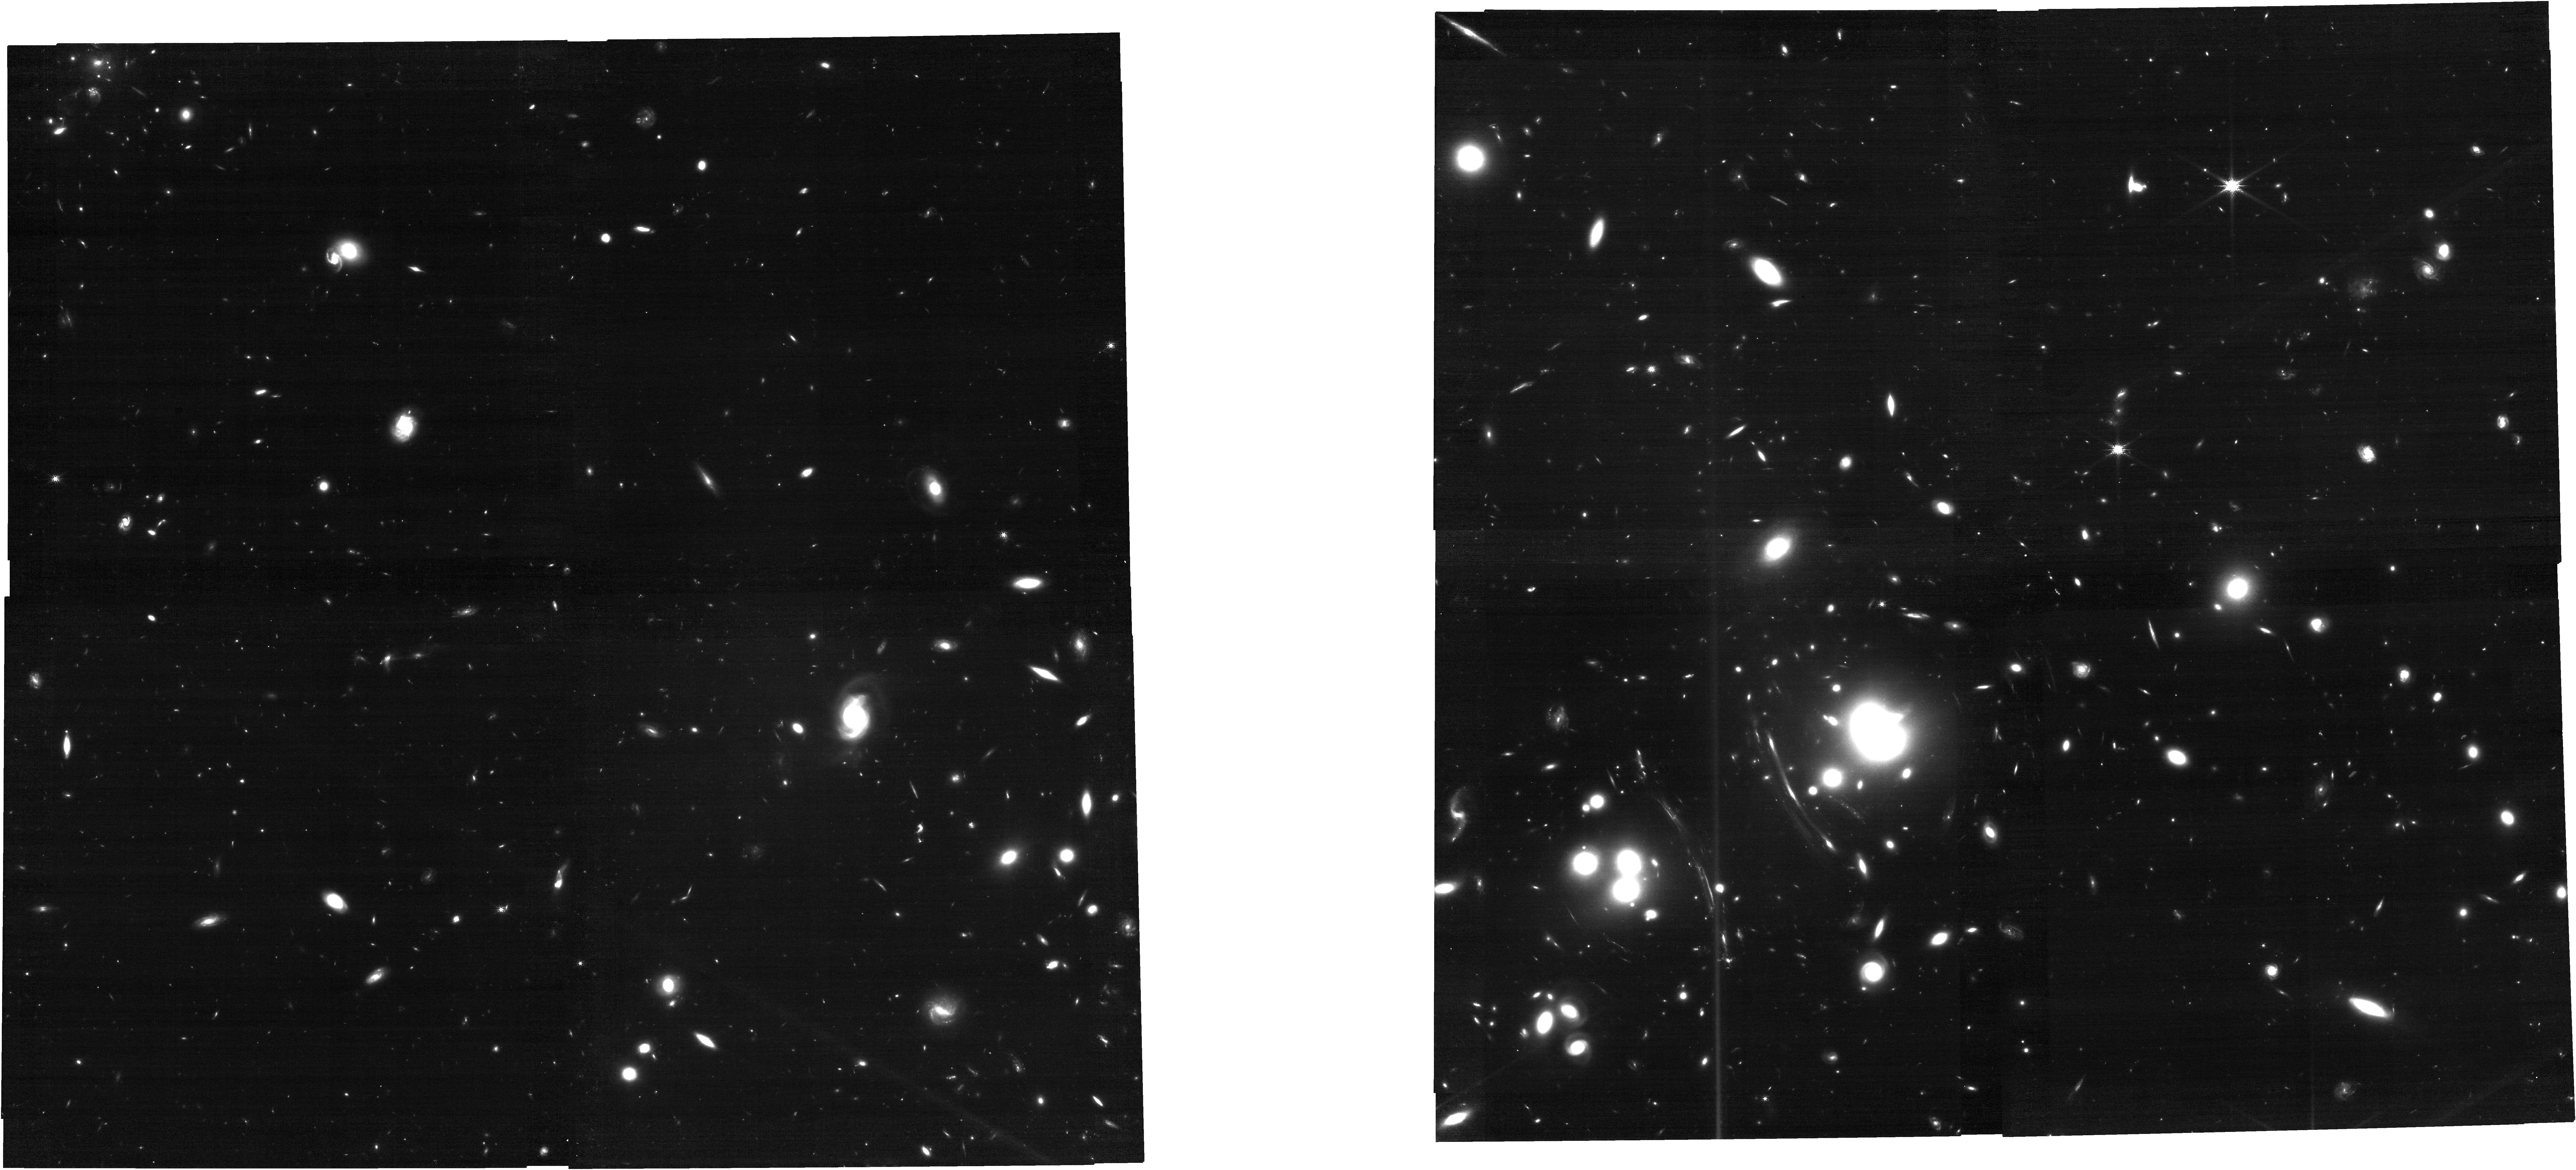
Target: SNH0pe-Repeat-TARGET
Instrument: NIRCAM
Filter: F150W
Exposure: 31 min
Observation ID: jw04744-o005_t002_nircam_clear-f150w

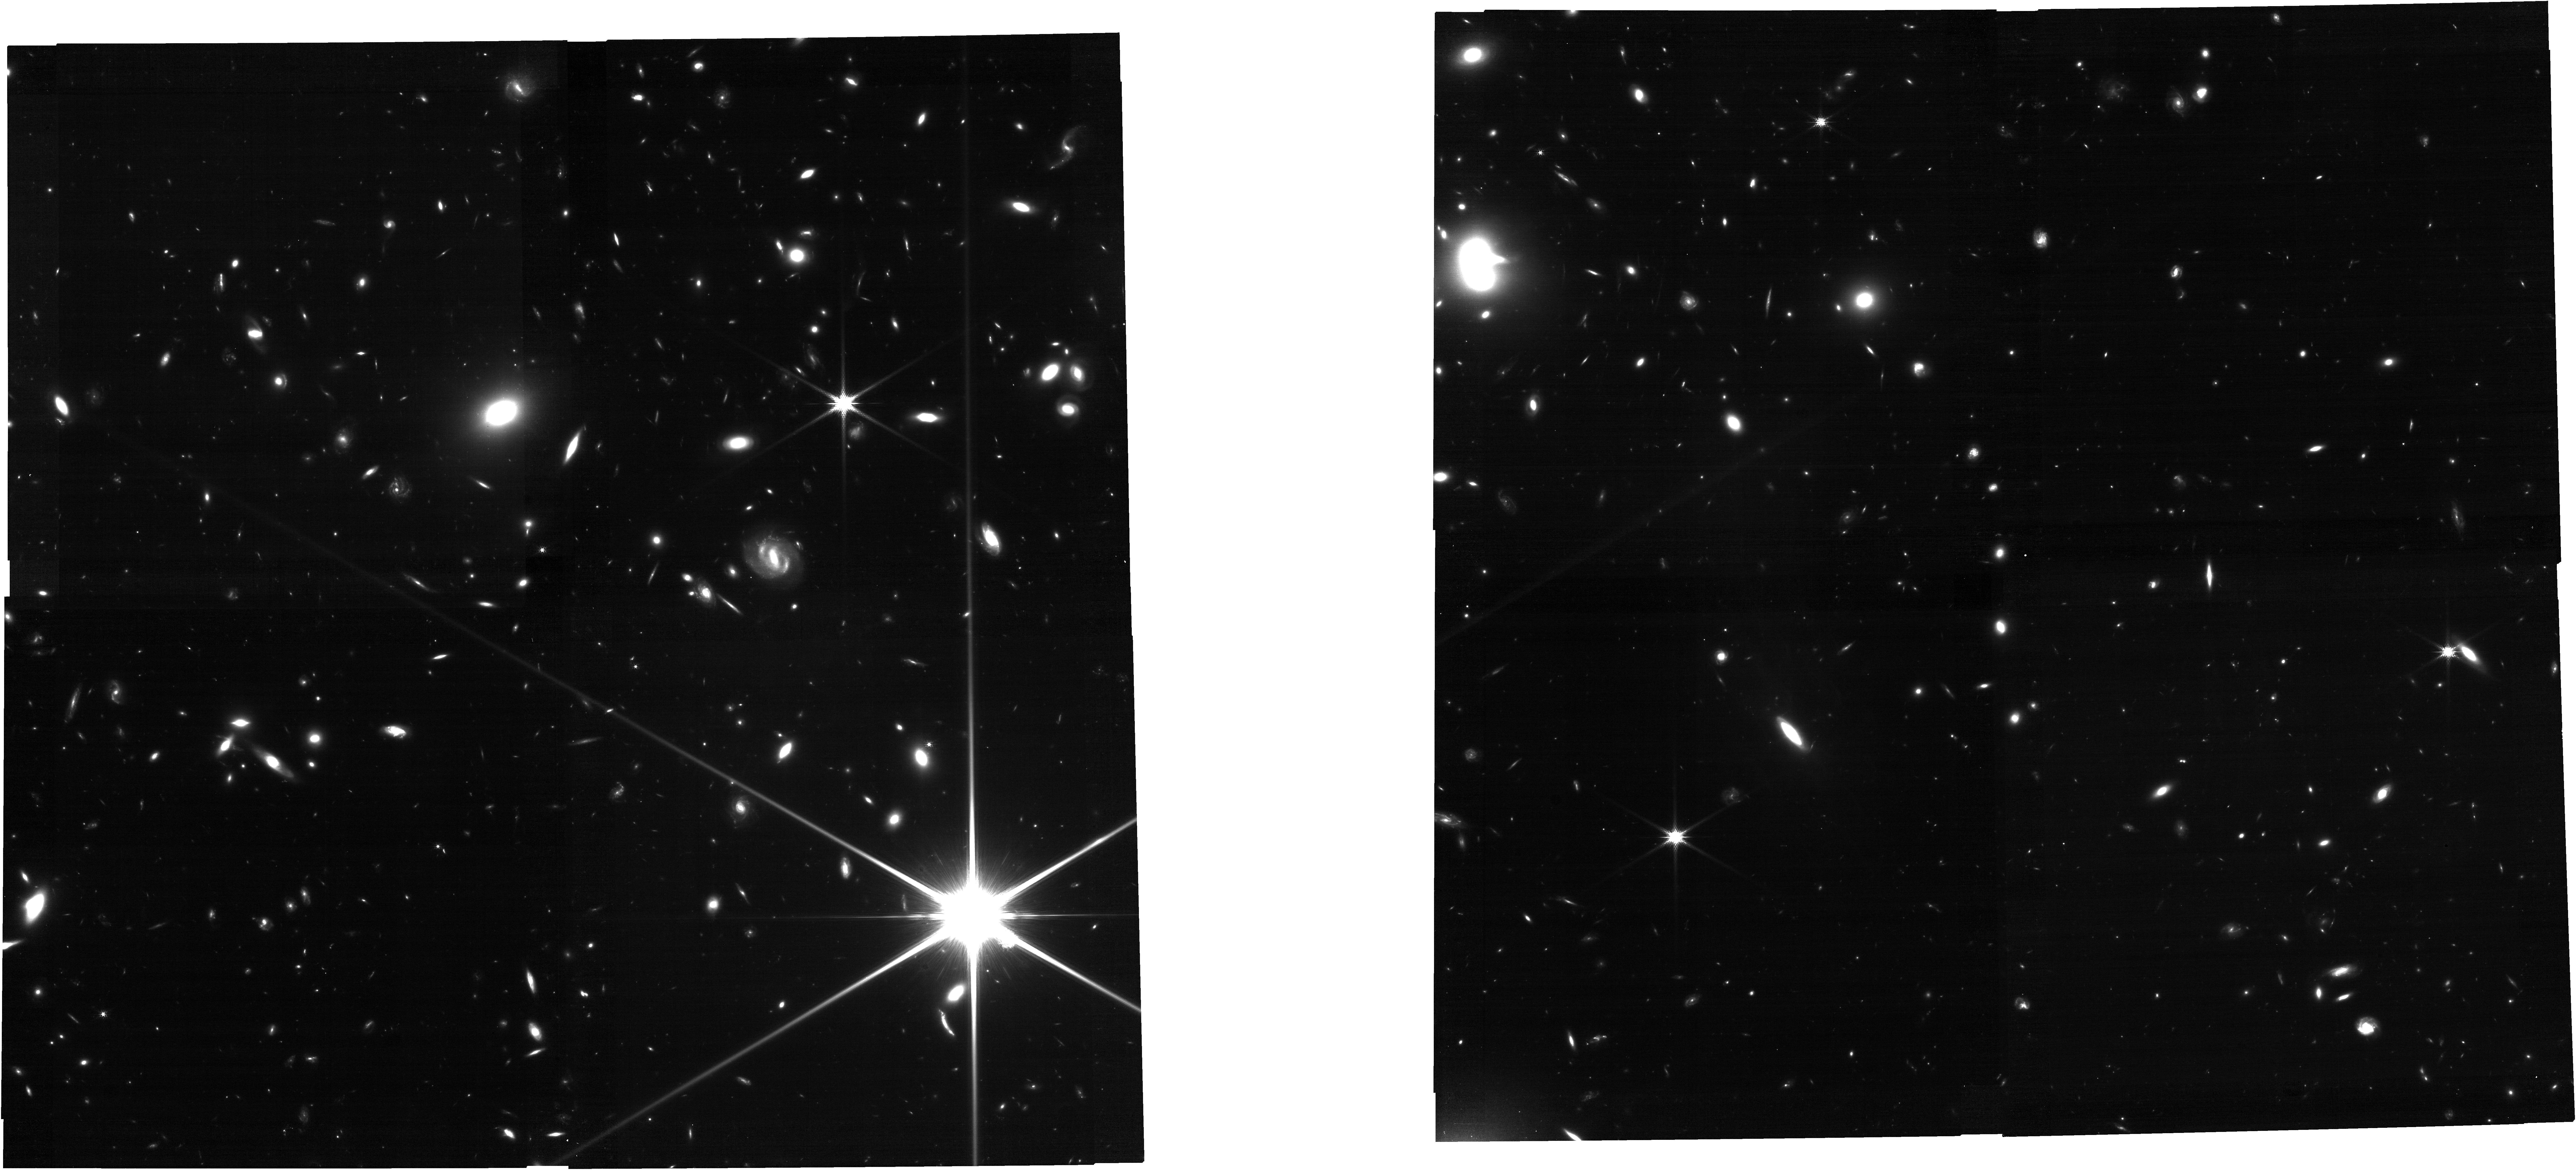
Target: PLCK-G165
Instrument: NIRCAM
Filter: F150W
Exposure: 31 min
Observation ID: jw04744-o003_t001_nircam_clear-f150w

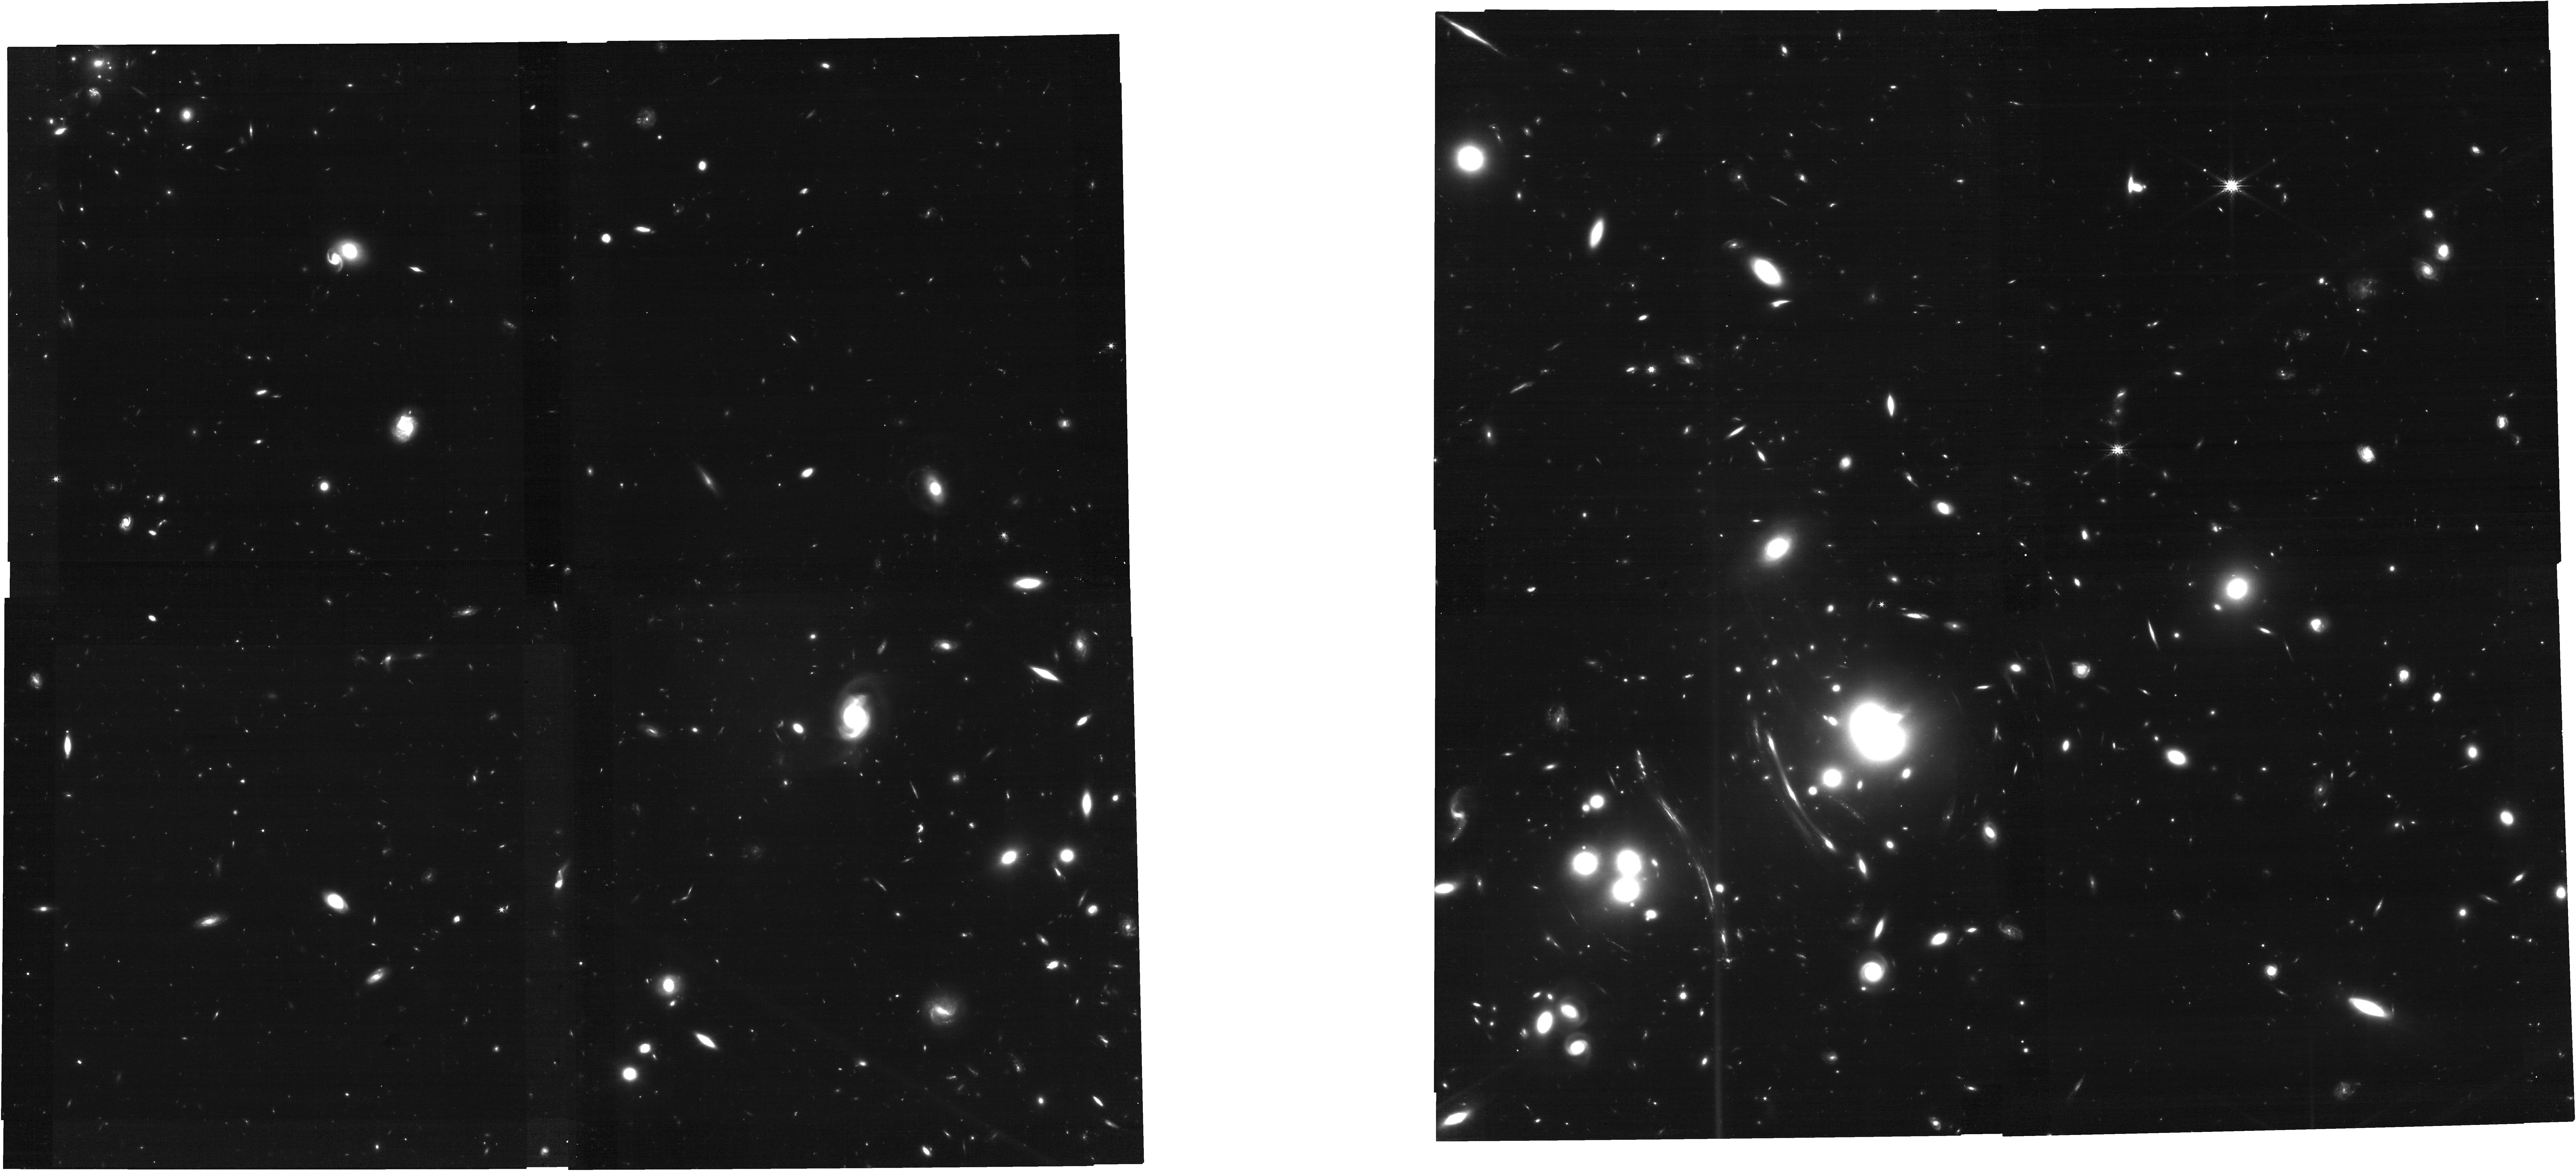
Target: SNH0pe-Repeat-TARGET
Instrument: NIRCAM
Filter: F200W
Exposure: 35 min
Observation ID: jw04744-o005_t002_nircam_clear-f200w

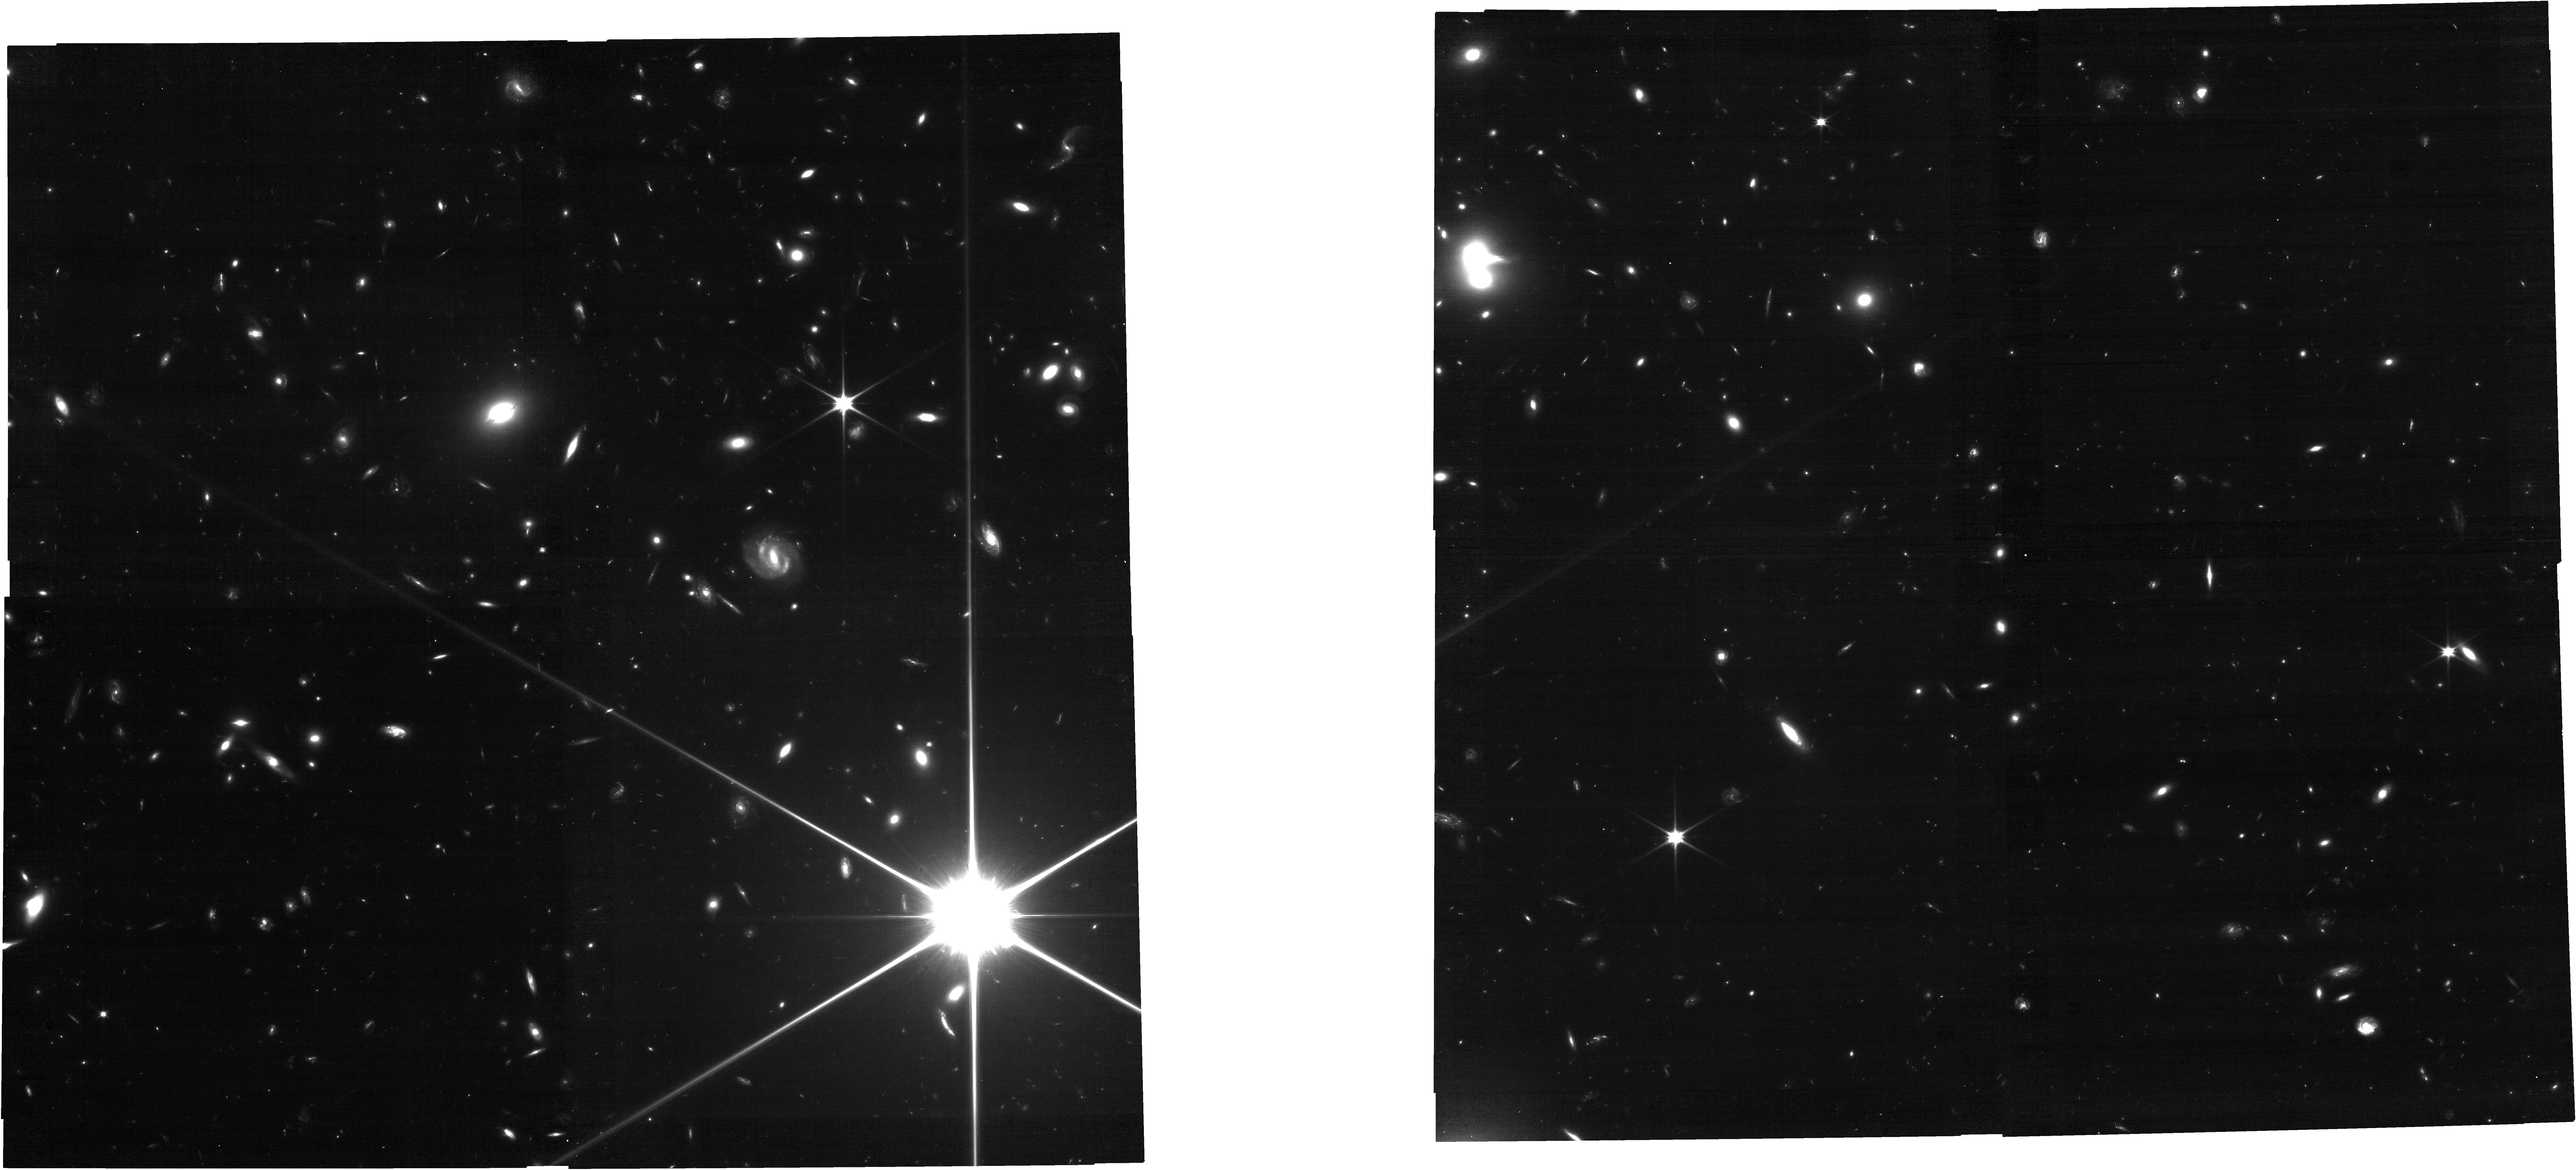
Target: PLCK-G165
Instrument: NIRCAM
Filter: F090W
Exposure: 42 min
Observation ID: jw04744-o003_t001_nircam_clear-f090w

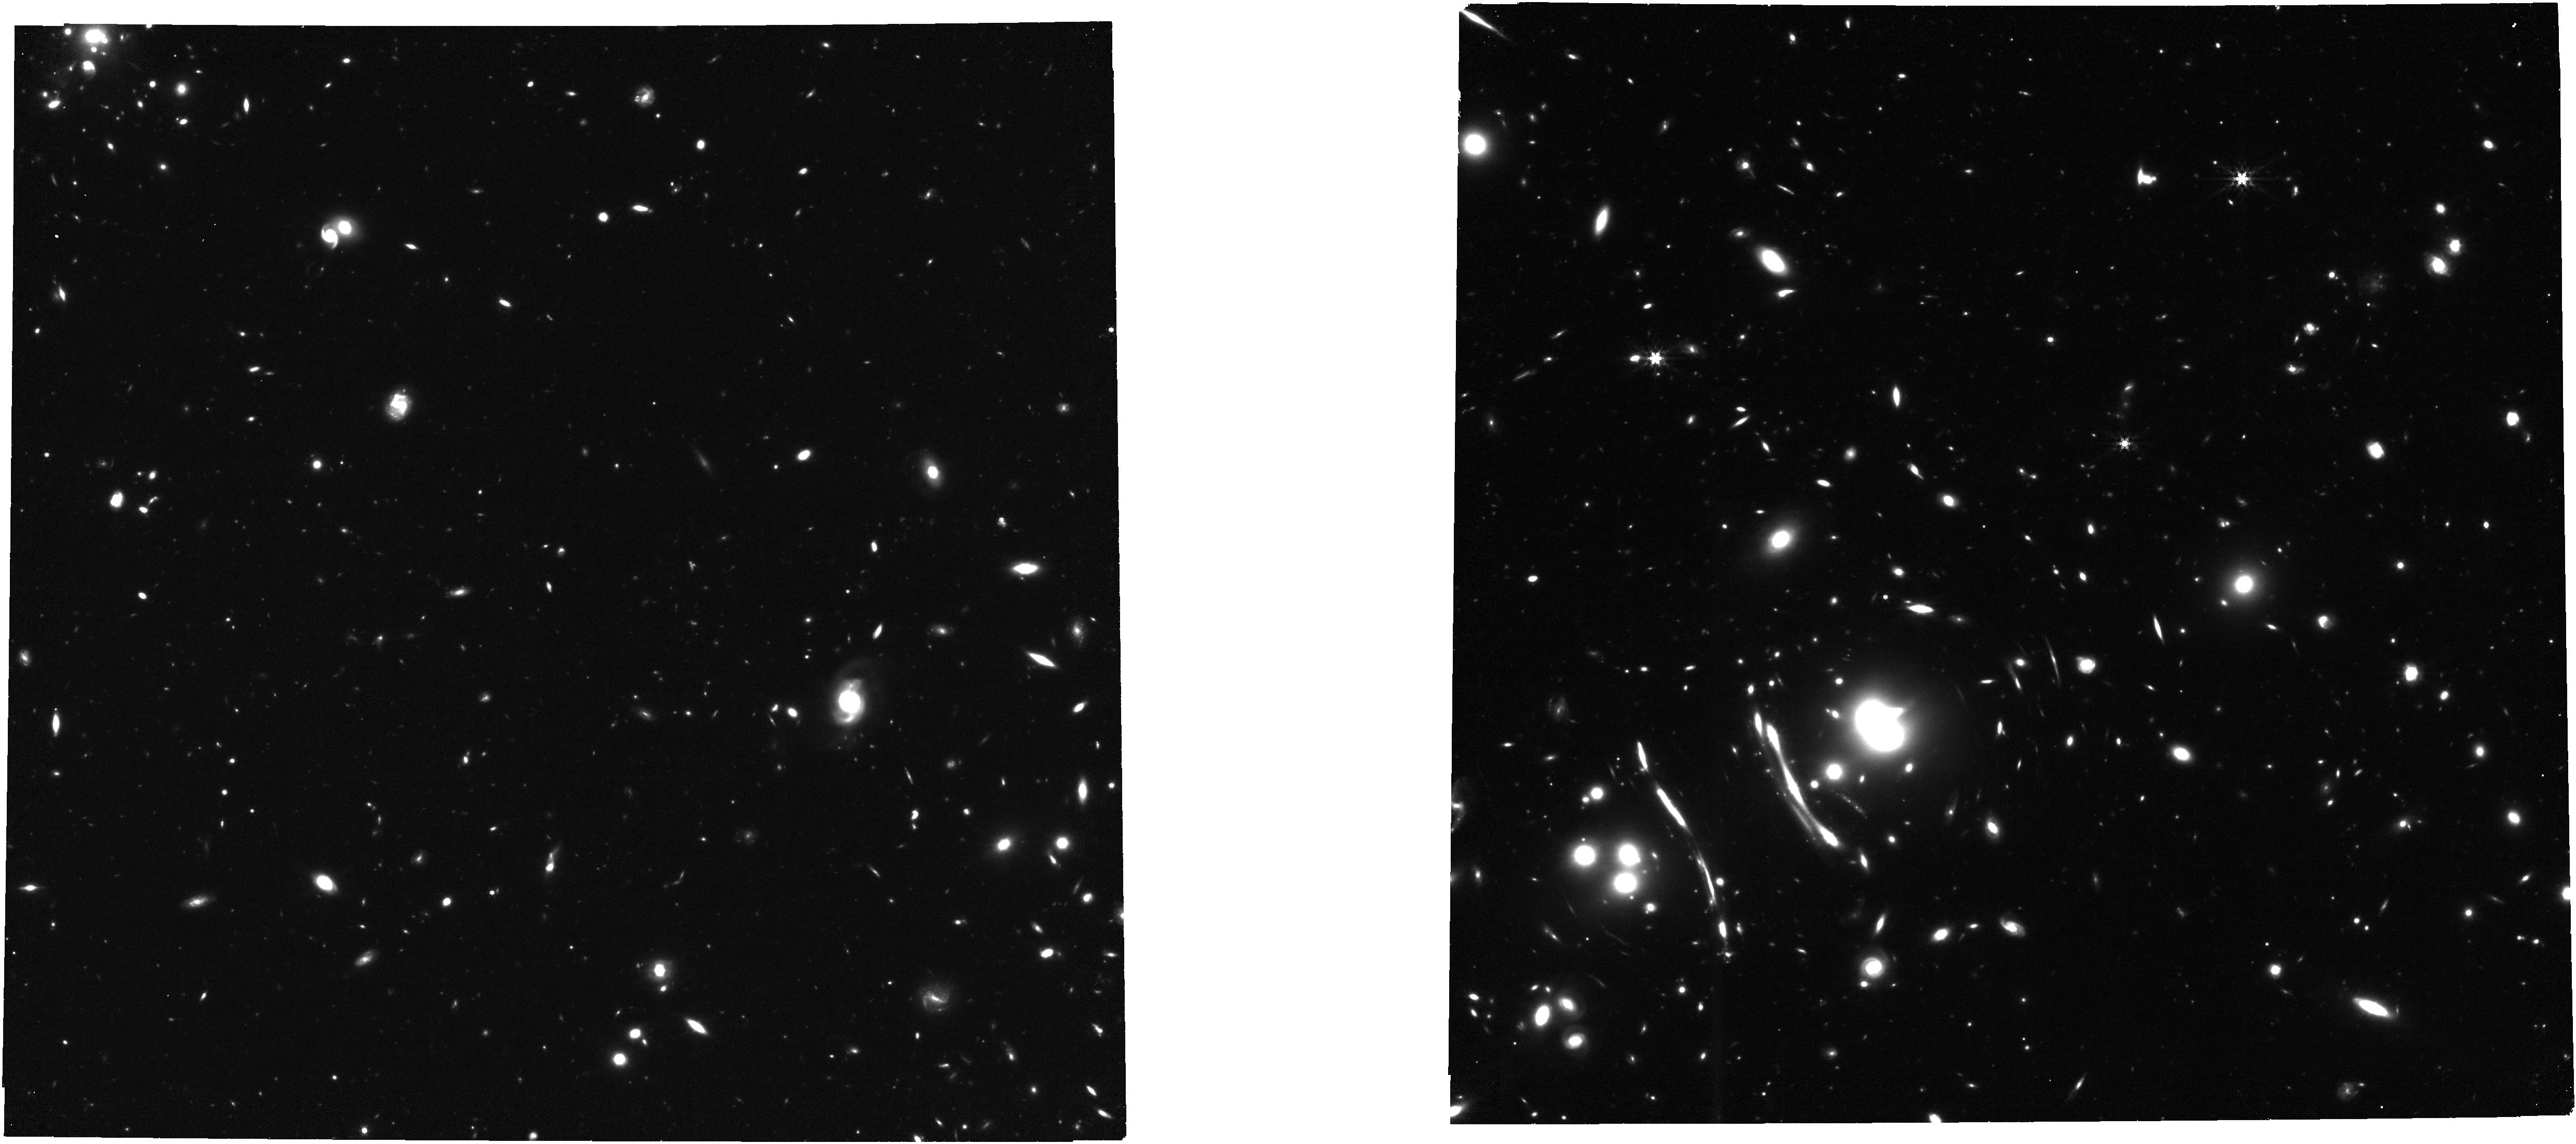
Target: SNH0pe-Repeat-TARGET
Instrument: NIRCAM
Filter: F444W
Exposure: 42 min
Observation ID: jw04744-o005_t002_nircam_clear-f444w

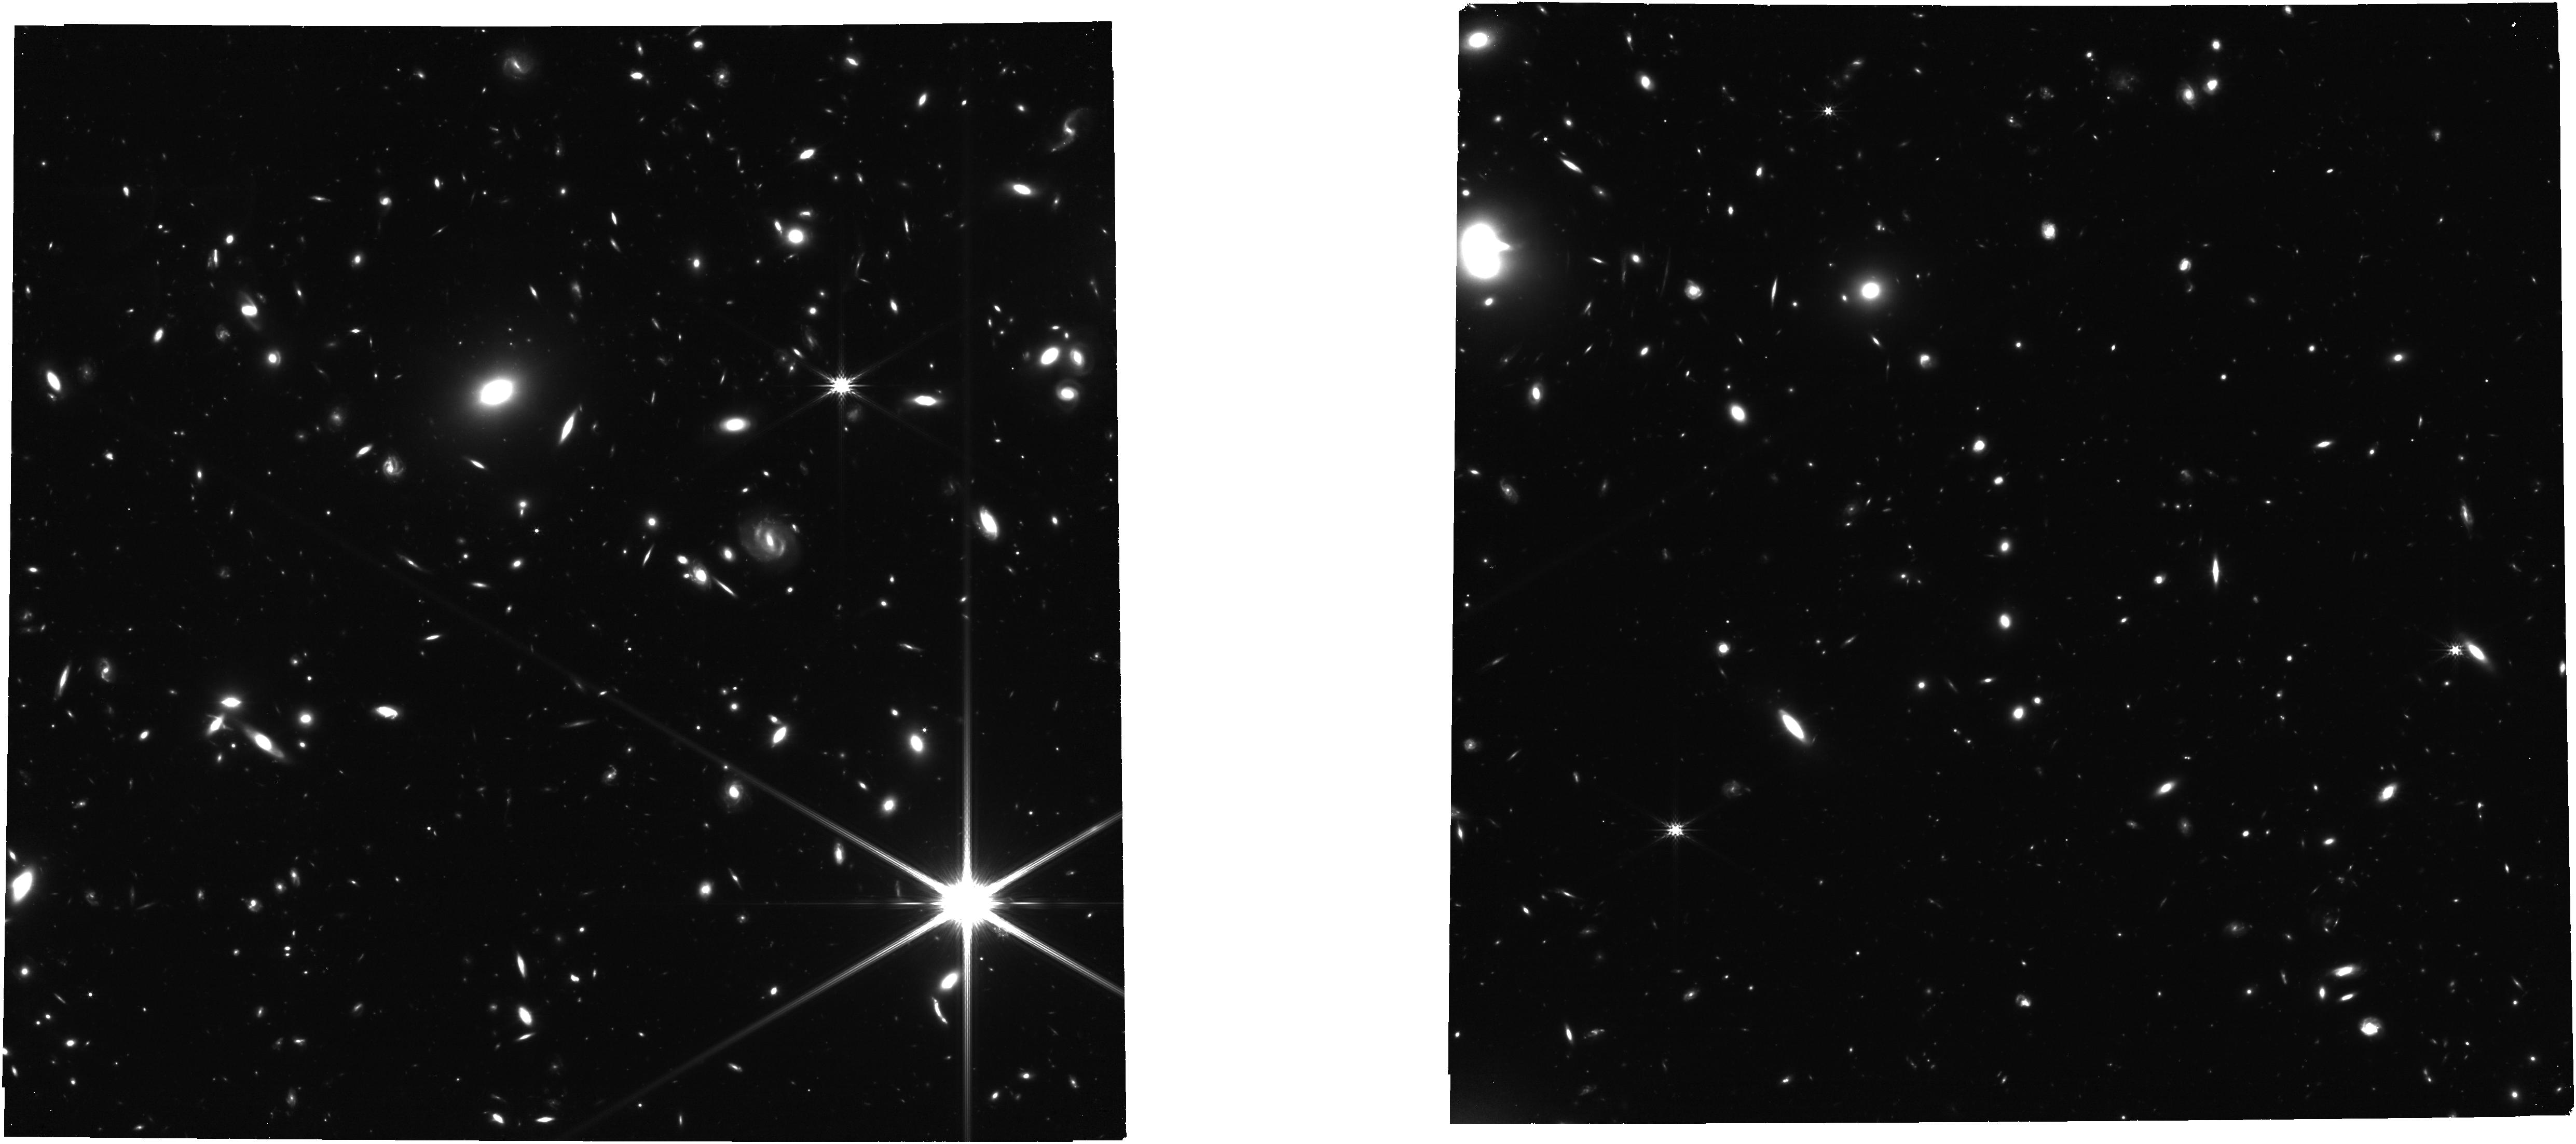
Target: PLCK-G165
Instrument: NIRCAM
Filter: F277W
Exposure: 35 min
Observation ID: jw04744-o003_t001_nircam_clear-f277w

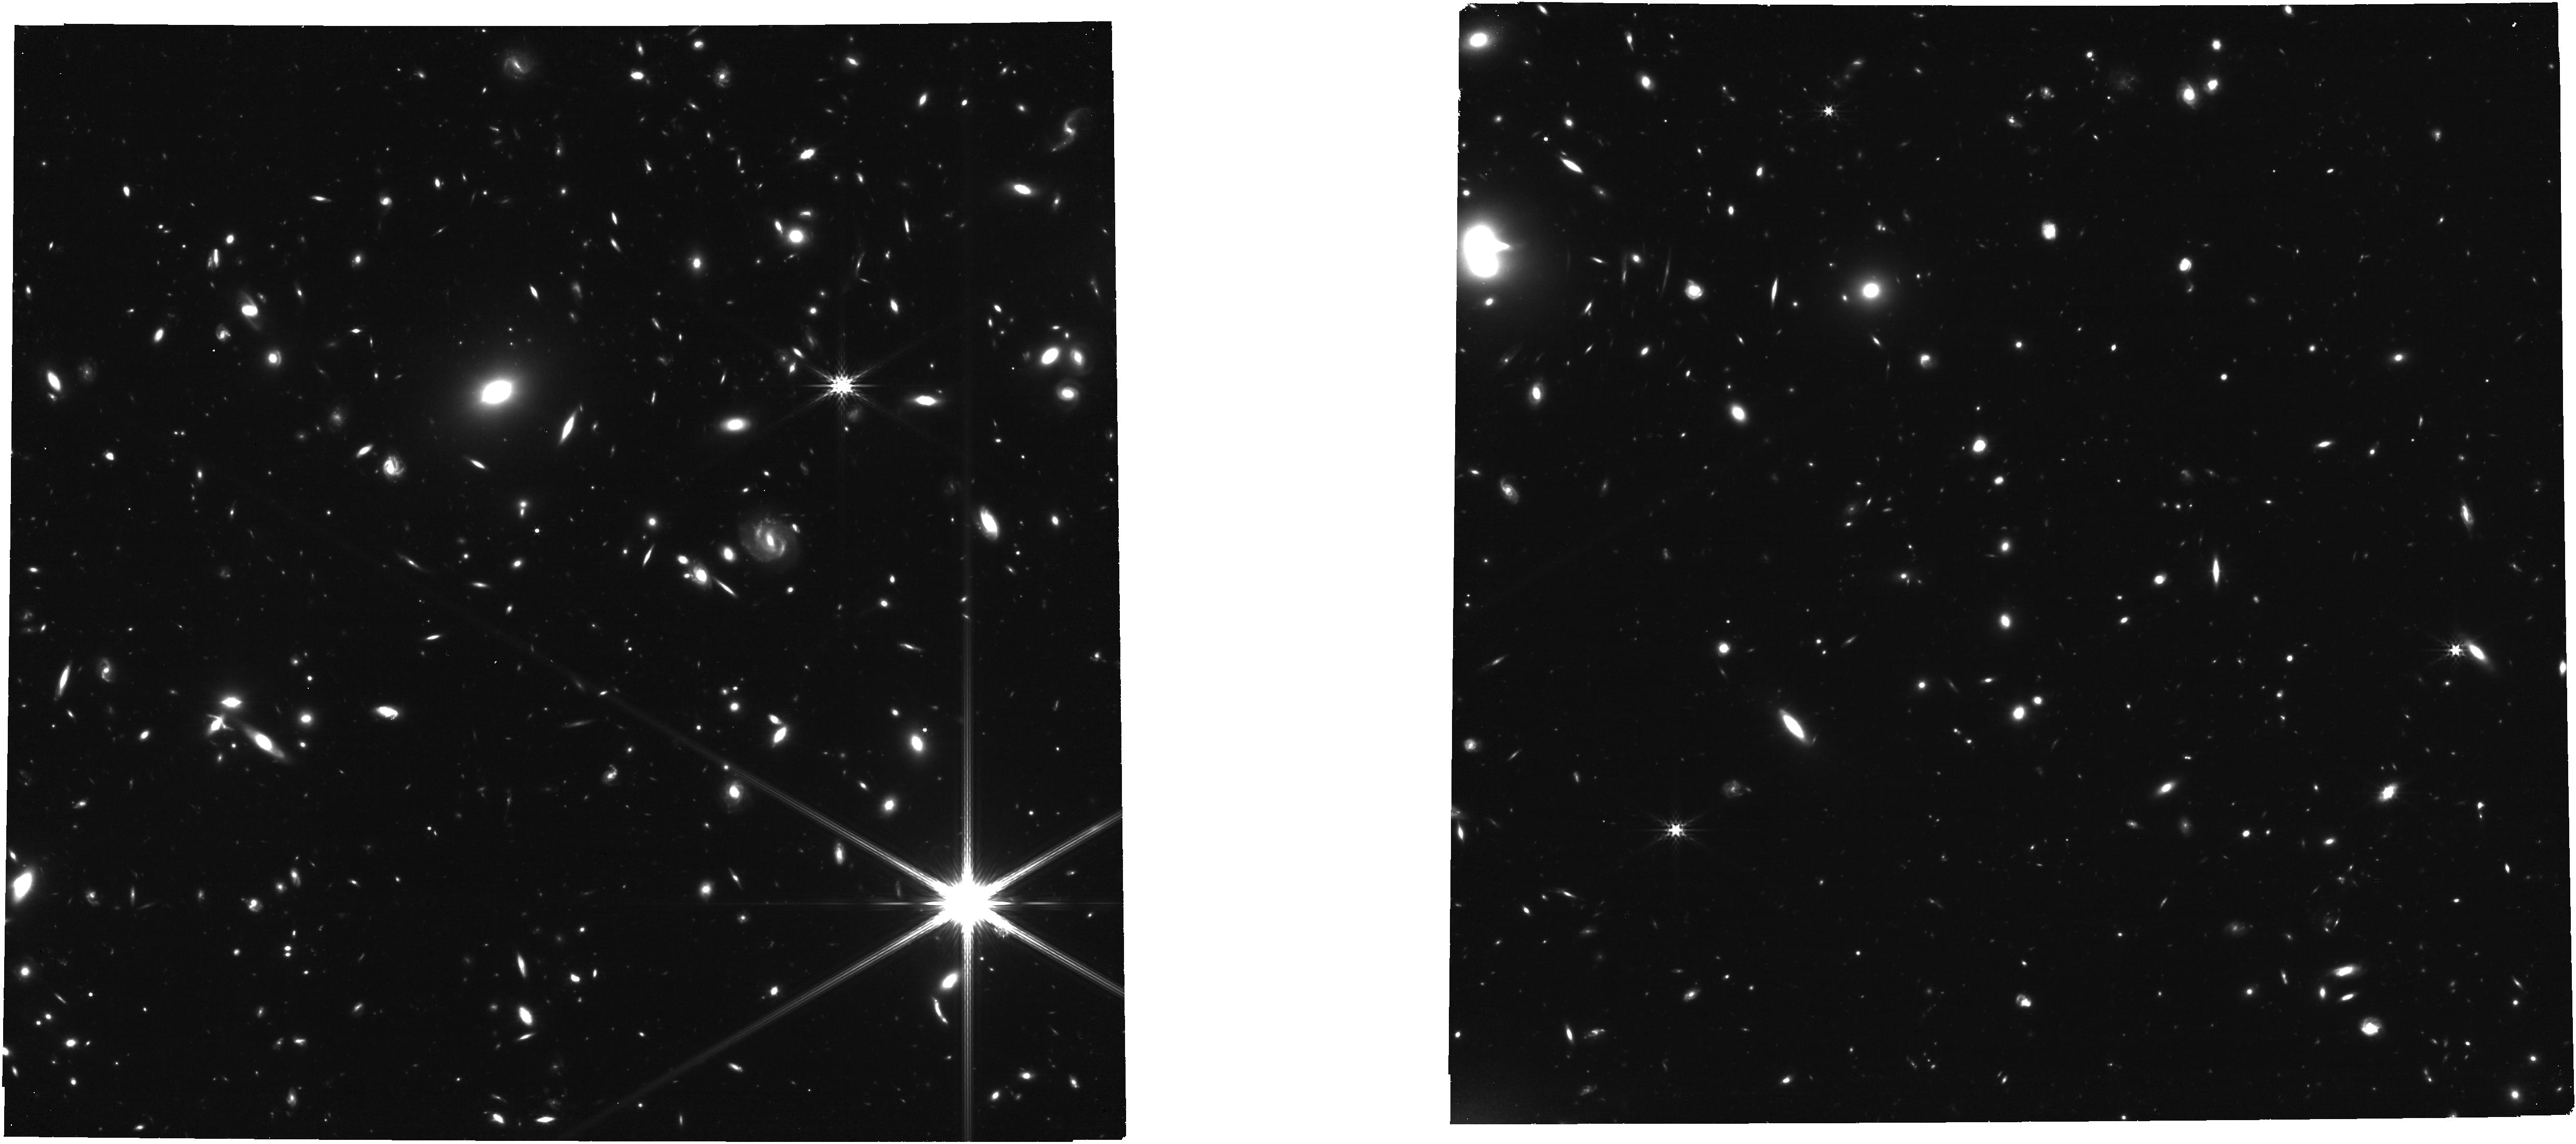
Target: PLCK-G165
Instrument: NIRCAM
Filter: F356W
Exposure: 31 min
Observation ID: jw04744-o003_t001_nircam_clear-f356w

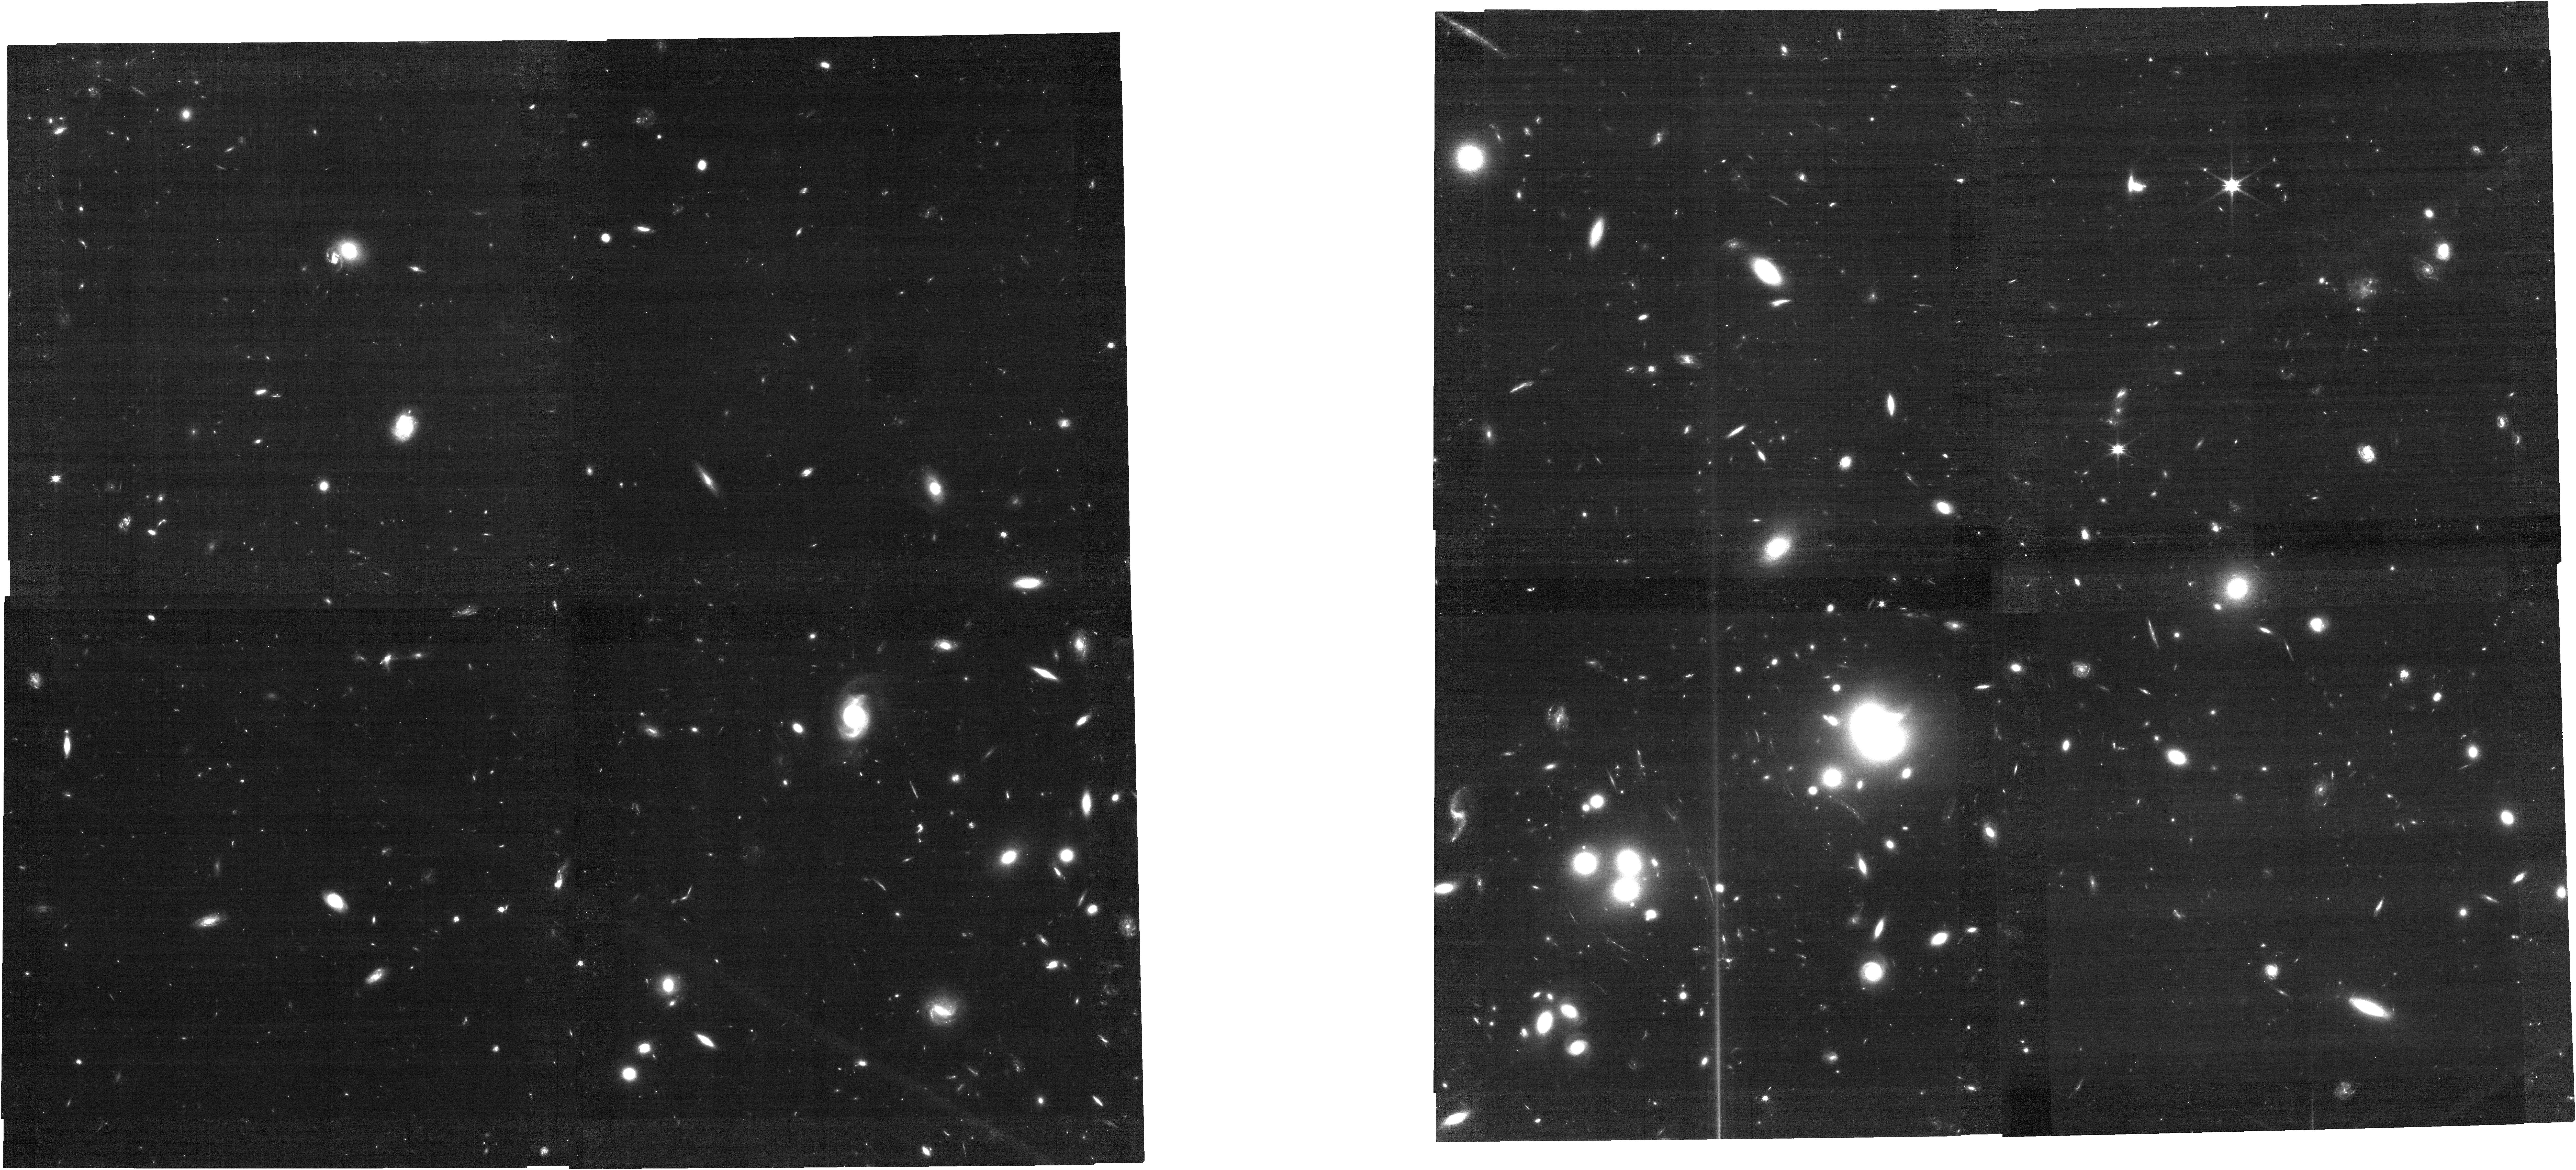
Target: SNH0pe-Repeat-TARGET
Instrument: NIRCAM
Filter: F090W
Exposure: 42 min
Observation ID: jw04744-o005_t002_nircam_clear-f090w

SN H0pe: Doubling the Time Delay Precision of a z=1.78 Multiply-imaged Type Ia Supernova (PI: Frye, Brenda Louise)

The most distant (z=1.78) lensed supernova (SN) Ia was discovered near peak brightness in JWST/NIRCam imaging in the PLCK G165.7+67.0 (G165) galaxy cluster, named "H0pe." SN H0pe is triply-imaged and provides the first opportunity to measure the Hubble constant (H0) using time delays from a multiply-imaged SN Ia. This H0 constraint is independent of the field SN Ia and CMB approaches, which are currently in ~5sigma tension. However, the lack of imaging without the supernova present makes disentangling the SN light from its bright host galaxy a challenge, particularly at wavelengths >2 micron where most of the leverage for time delays resides. The initial time delay measurements for SN H0pe are limited by photometric uncertainties in the F200W and F277W filters, and the absence of measurements in F356W & F444W, which cannot be extracted without template imaging. 1) Simulations demonstrate that obtaining a reference epoch after SN H0pe has faded introduces 18 new photometric points from the previously missing long wavelength filters, and improves the overall time delay uncertainties using all six filters by a factor of 2. 2) The reduced uncertainty in the time delay taken together with a conservative lens model uncertainty of 10% translates to ~20% reduction in the uncertainty on H0 by this method. Therefore, we propose straightforward imaging of the G165 system with NIRCam in six broad bands, in order to to extract precision photometry of SN H0pe from extant data and provide the definitive time delay and H0 measurement. An investment of 3.5 hours with JWST can directly improve a critical independent cosmological measurement to confront the Hubble tension.